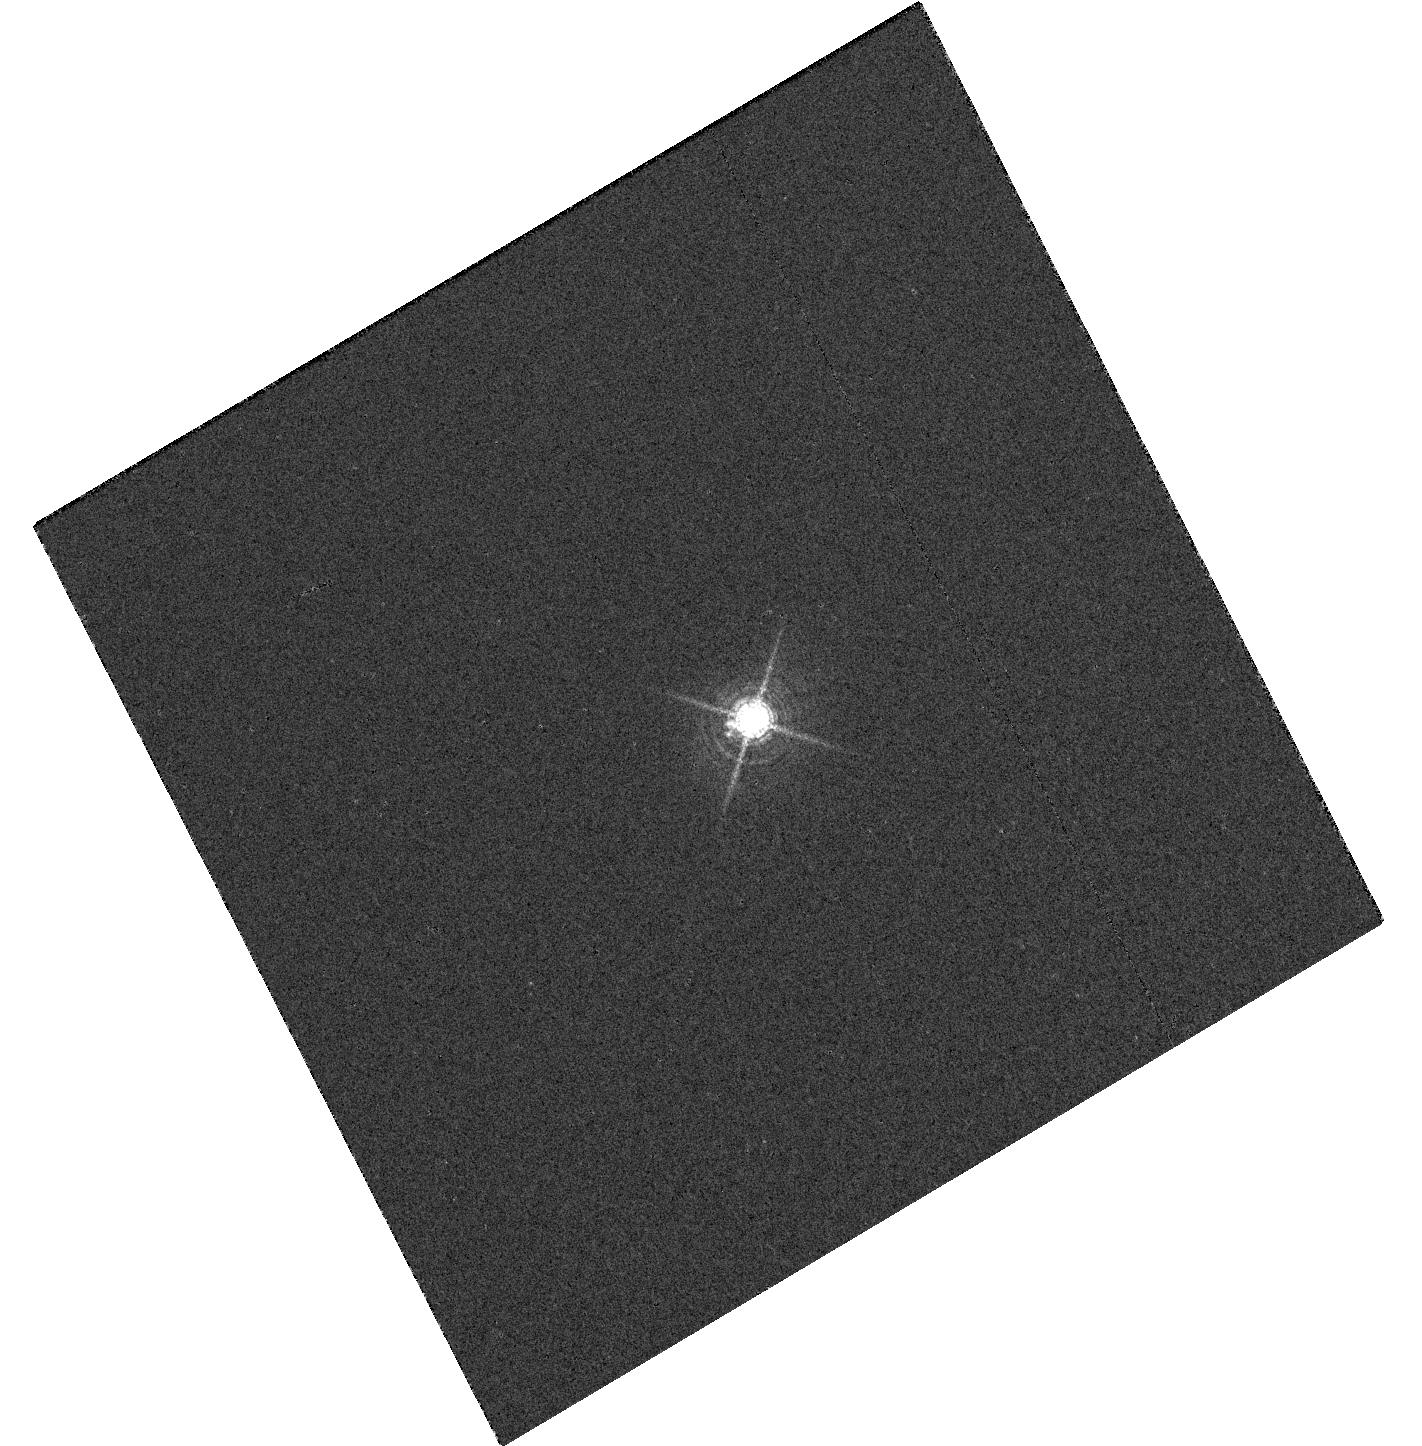
Target: P041C
Instrument: WFC3/UVIS
Filter: F673N
Exposure: 3 min
Observation ID: hst_12354_01_wfc3_uvis_f673n_iblo01

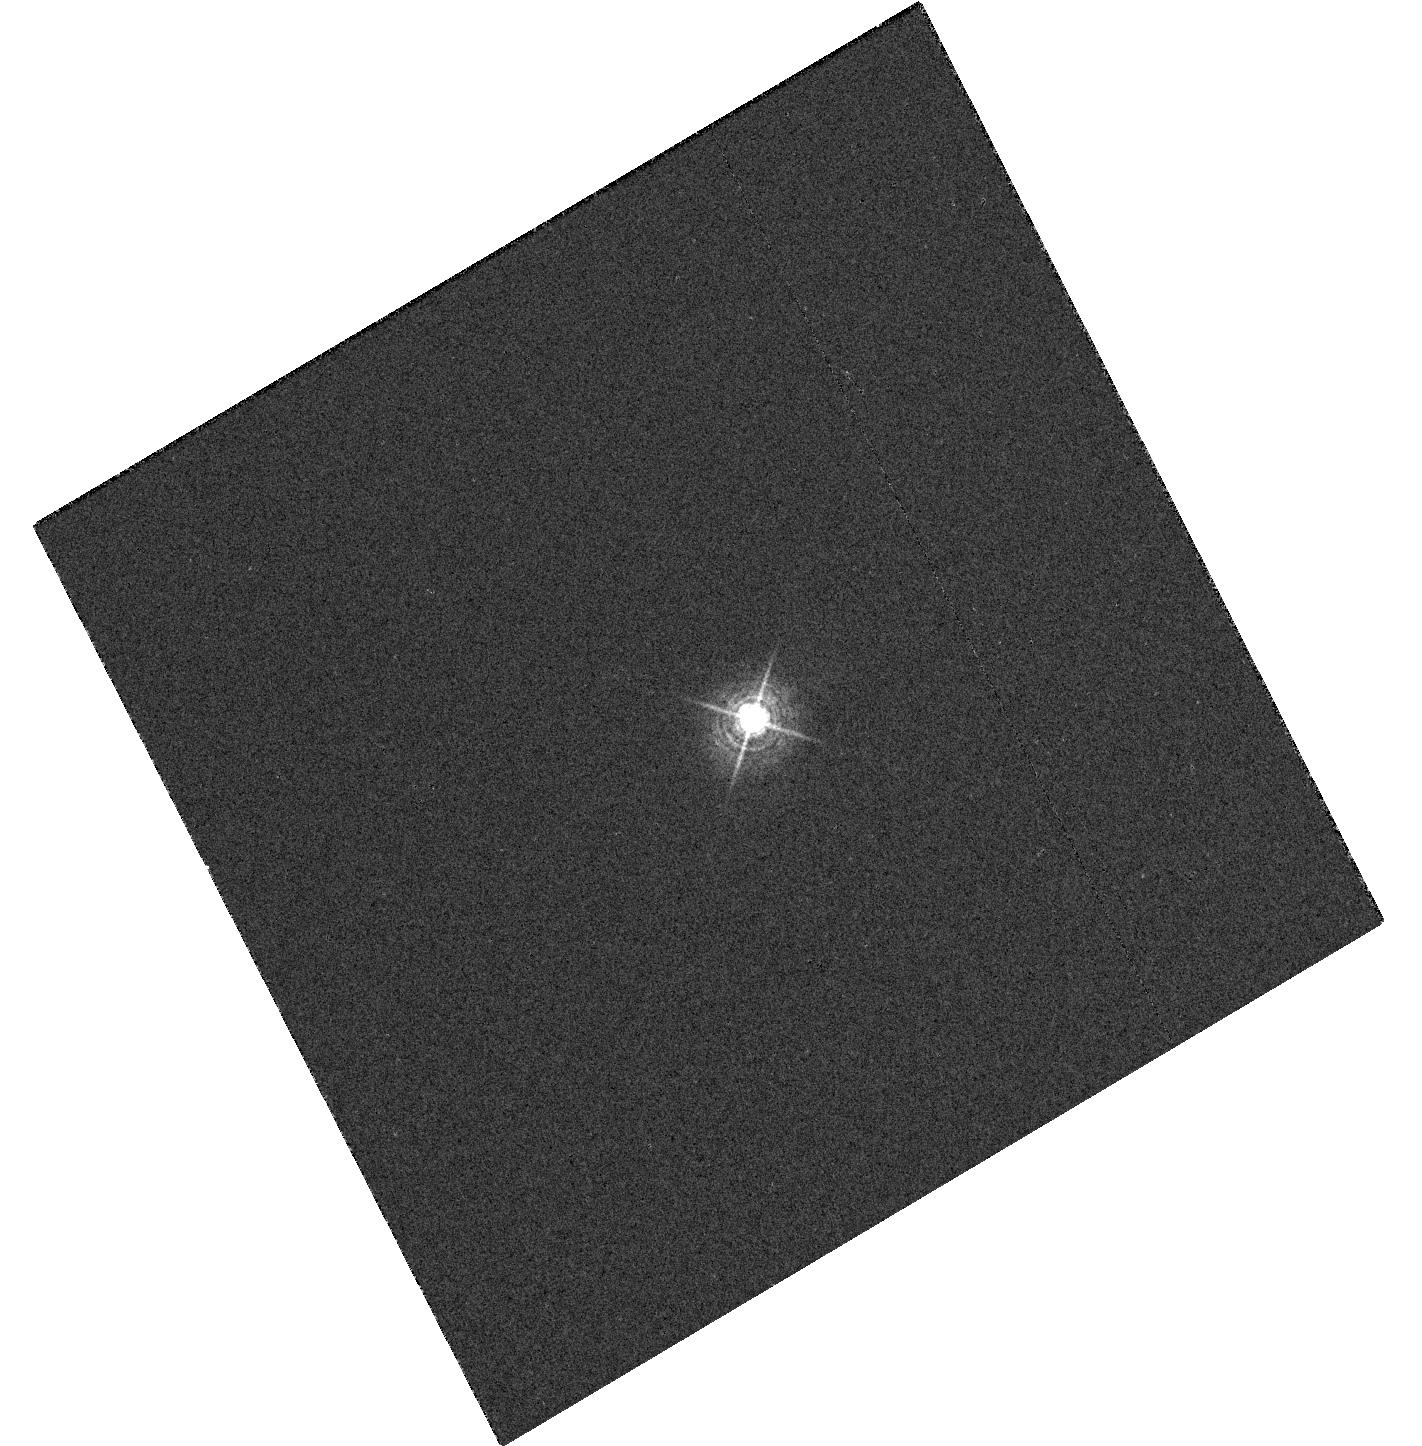
Target: P041C
Instrument: WFC3/UVIS
Filter: F467M
Exposure: 1 min
Observation ID: hst_12354_01_wfc3_uvis_f467m_iblo01

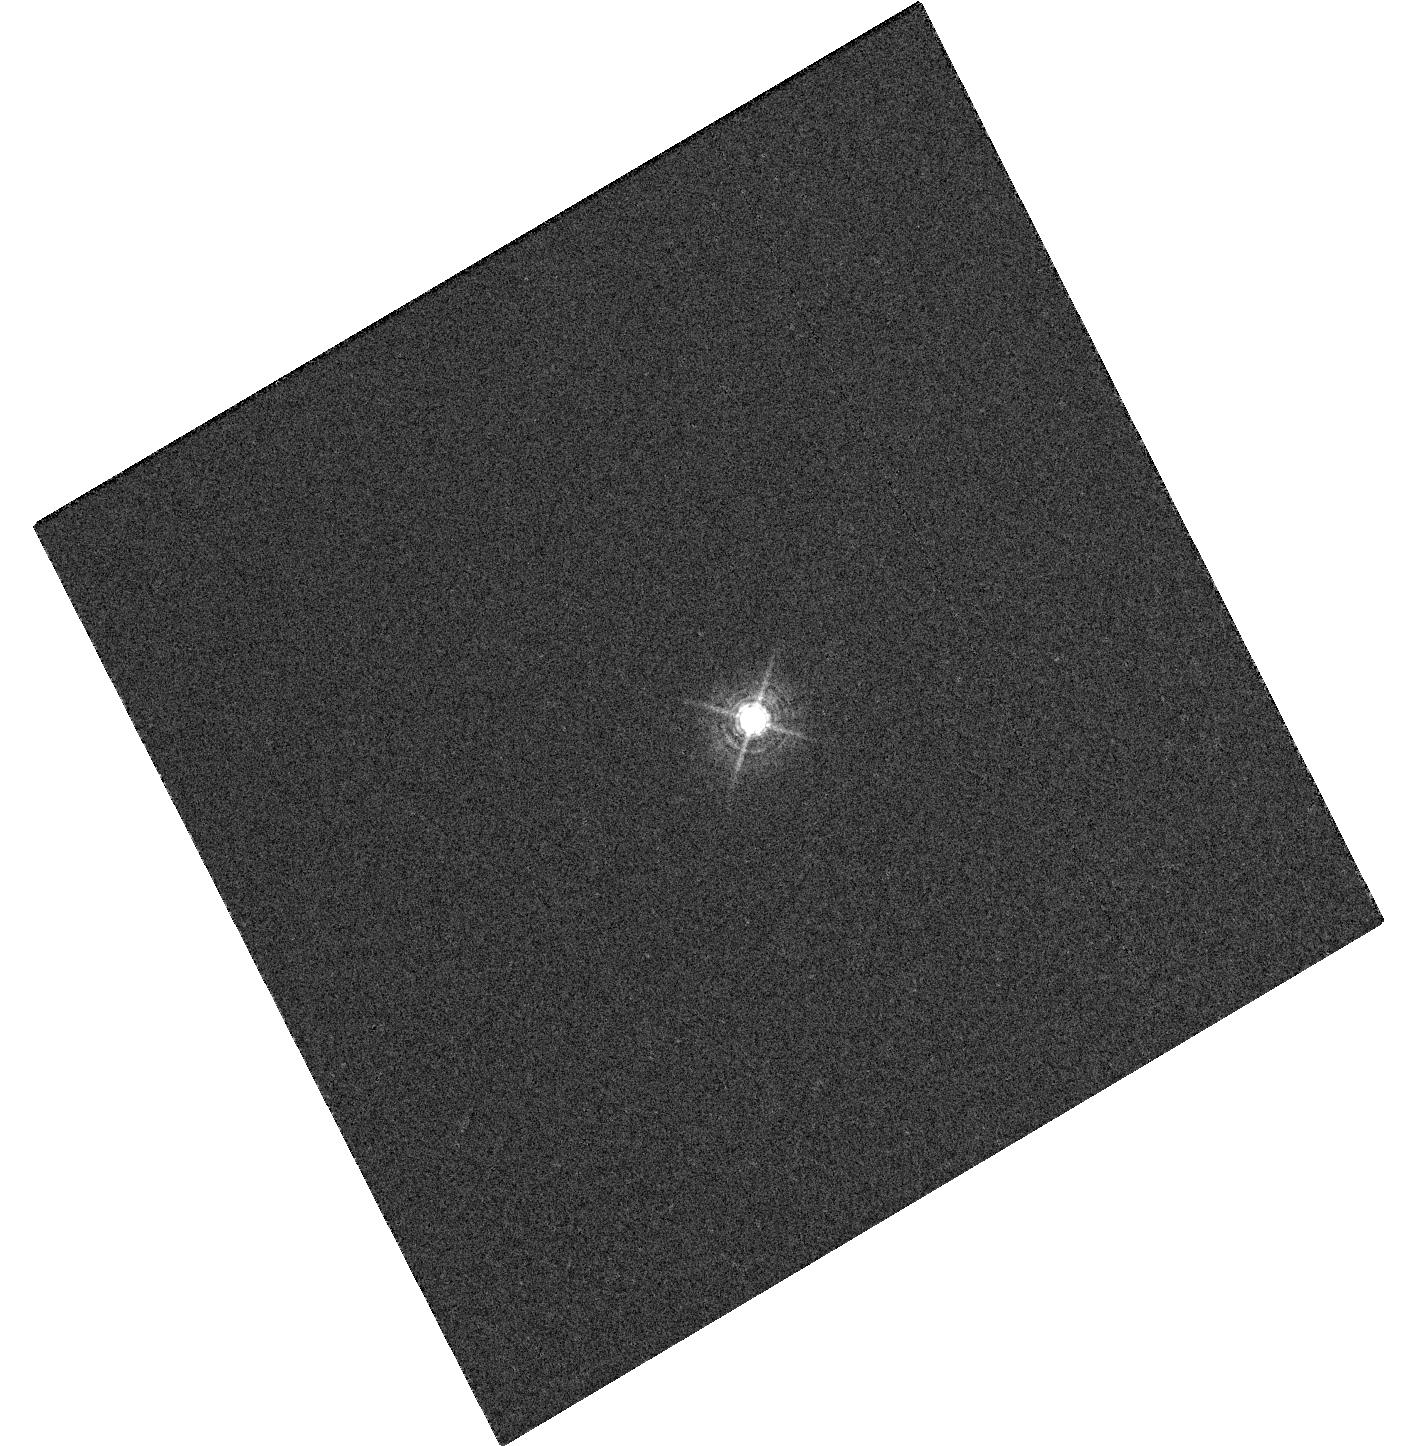
Target: P041C
Instrument: WFC3/UVIS
Filter: F487N
Exposure: 4 min
Observation ID: hst_12354_01_wfc3_uvis_f487n_iblo01

High Contrast Imaging (PI: Gilliland, Ronald L)

The WFC3/UVIS capability to resolve near by neighbors will be quantified in pairs of narrow, medium and broad-band filters using the 12th mag solar analog P041C. The WFC3/IR capability to do high contrast imaging on bright stars (V~6 mag) is being tested using a bright A5V star with V=6.86 mag, the star will be imaged in a single narrow band filter.